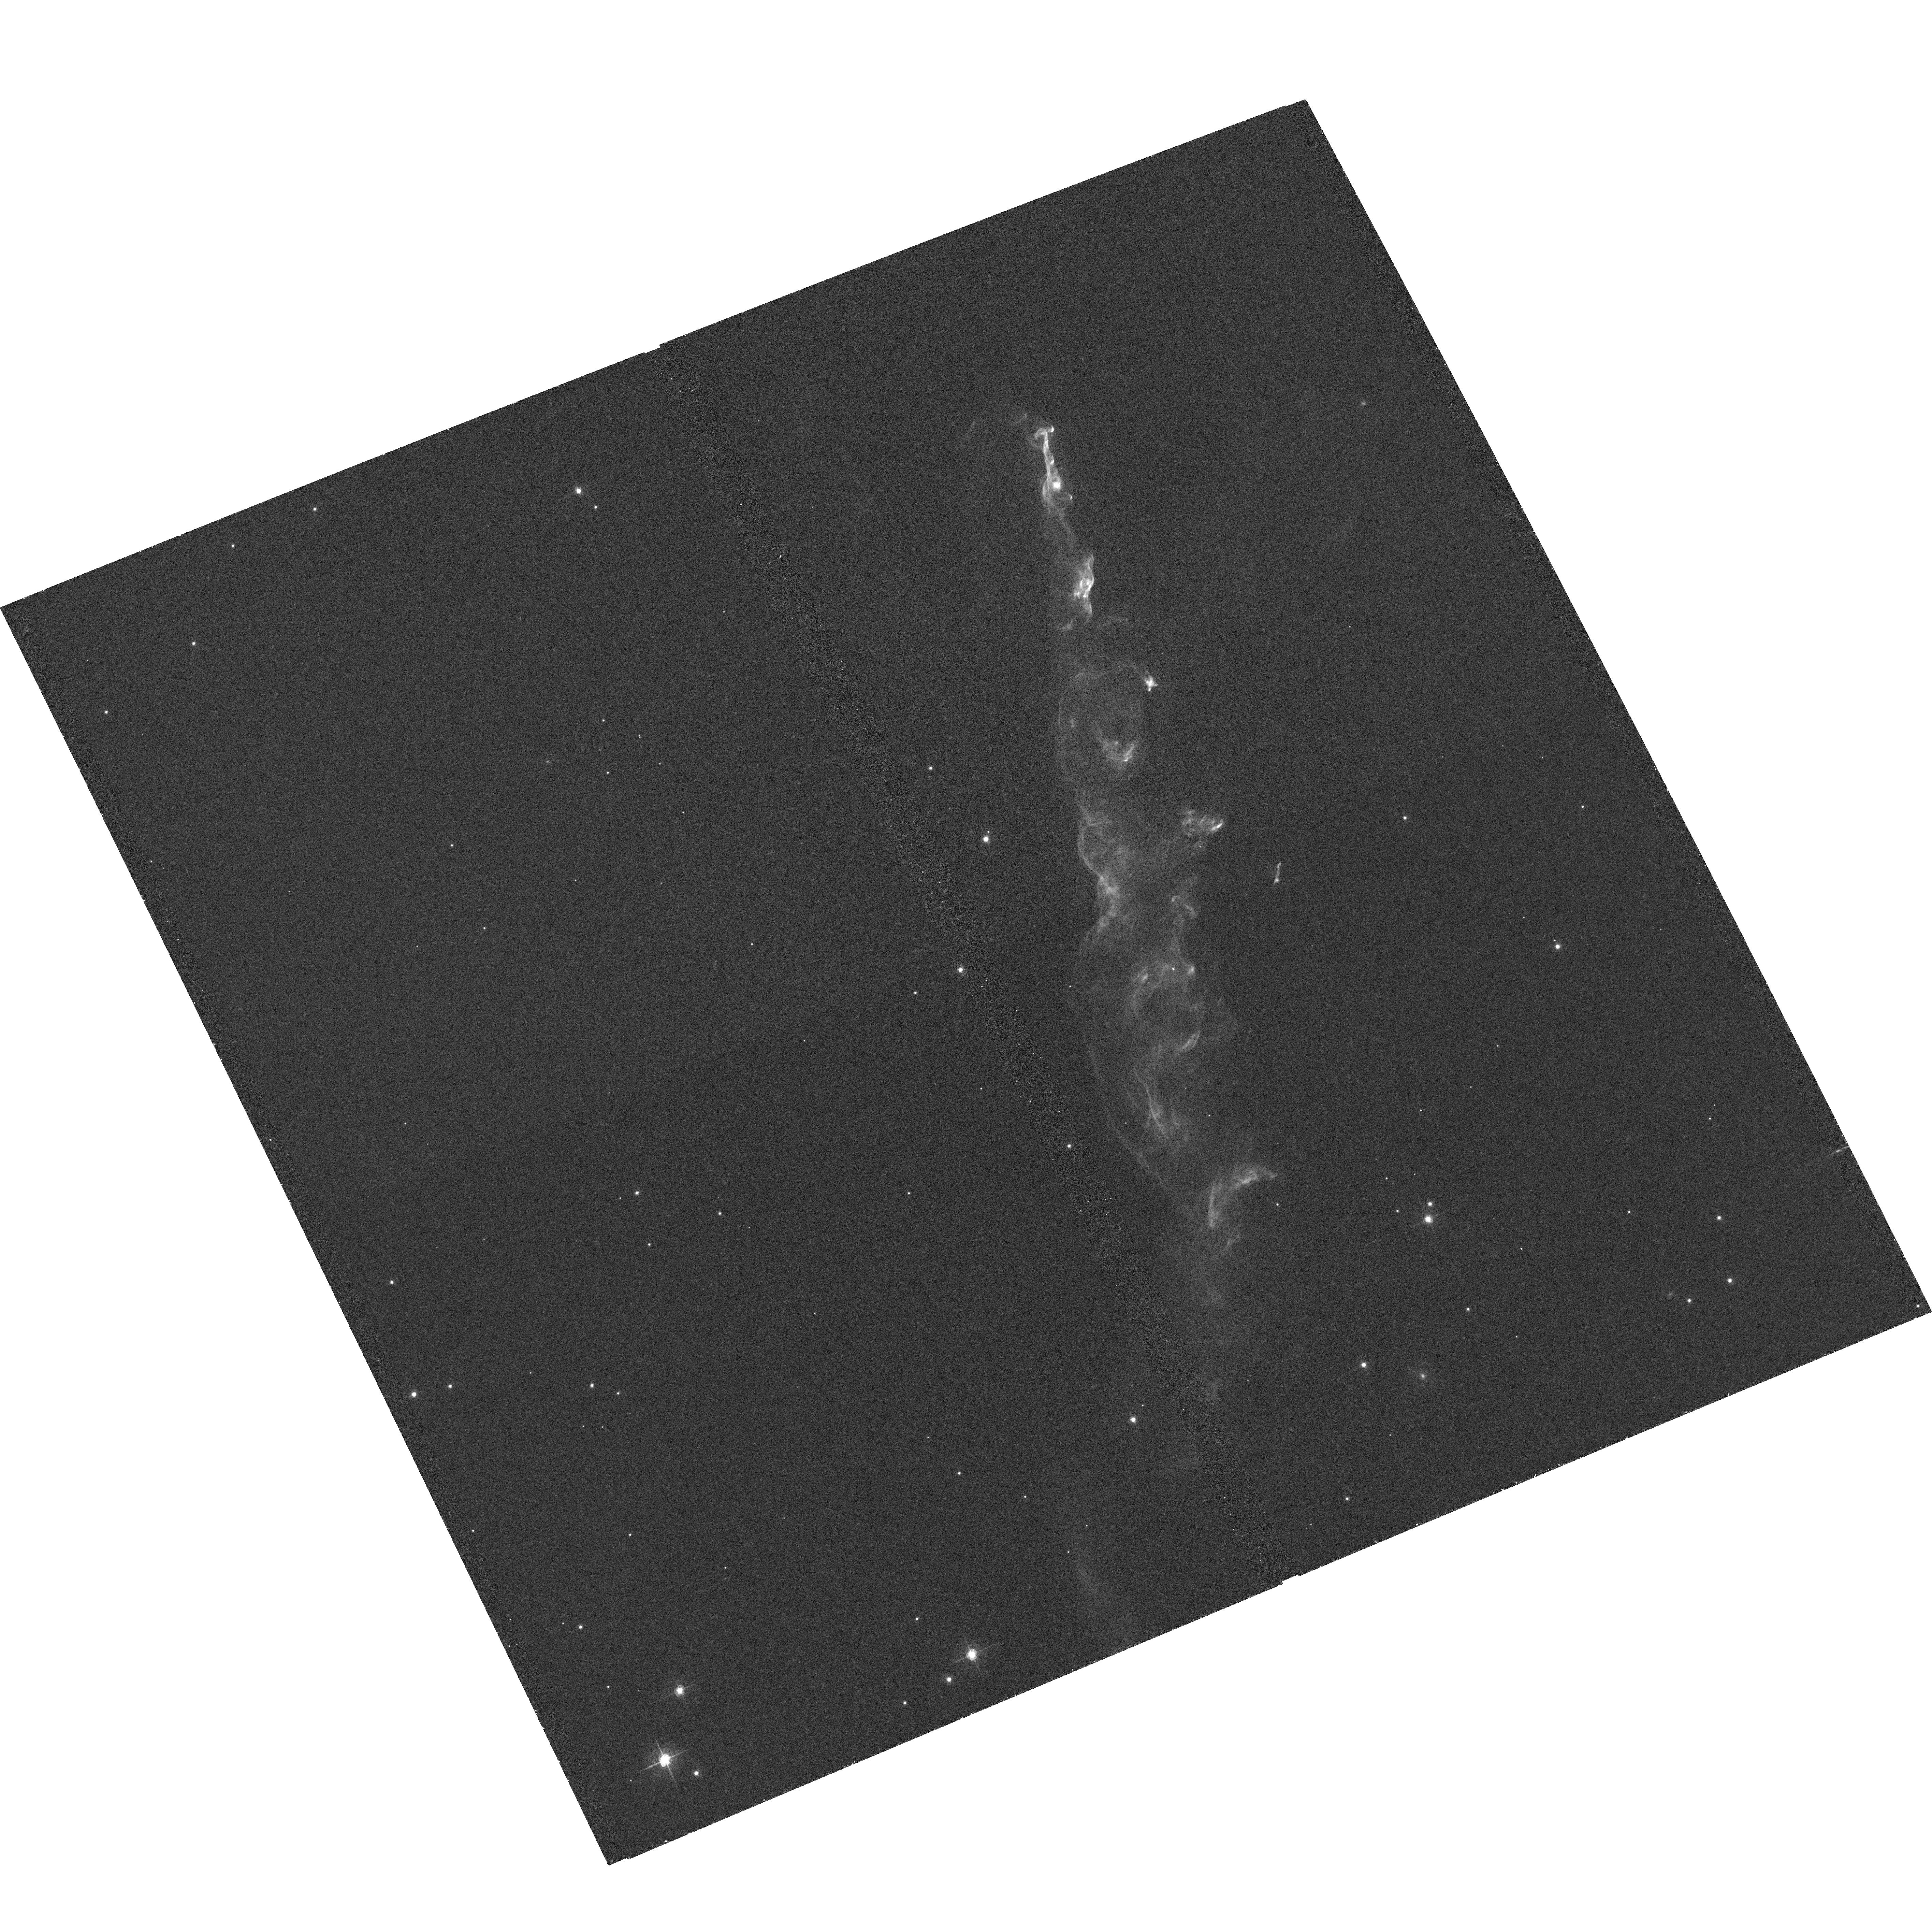
Target: HH110
Instrument: ACS/WFC
Filter: F658N
Exposure: 36 min
Observation ID: hst_10483_01_acs_wfc_f658n_j9d701

HH110: Collision between a Jet and a Cloud (PI: Reipurth, Bo)

We propose to study the shortlived event when a high-velocity protostellar outflow collides with a dense molecular cloud core. It has recently been realized that Herbig-Haro flows can attain gigantic proportions, with flow lobes stretching over many parsecs. This greatly increases the probability that an outflow rams into an obstacle such as a molecular cloud core as it plows through the interstellar medium. The HH 110 flow represents the rare case of an outflow that has suffered a grazing collision with a cloud core. Fortunately, the resulting shock is so bright that only a few orbits are required for analysis. ACS imaging in Halpha in Cycles 12 and 14 will permit the study of detailed structure and kinematics of the flow as it passes through the region of impact. This study has consequences for our general understanding of the energy cycle and chemical processing of the interstellar medium, turbulence in molecular clouds, and the role of sequential star formation among low mass stars.